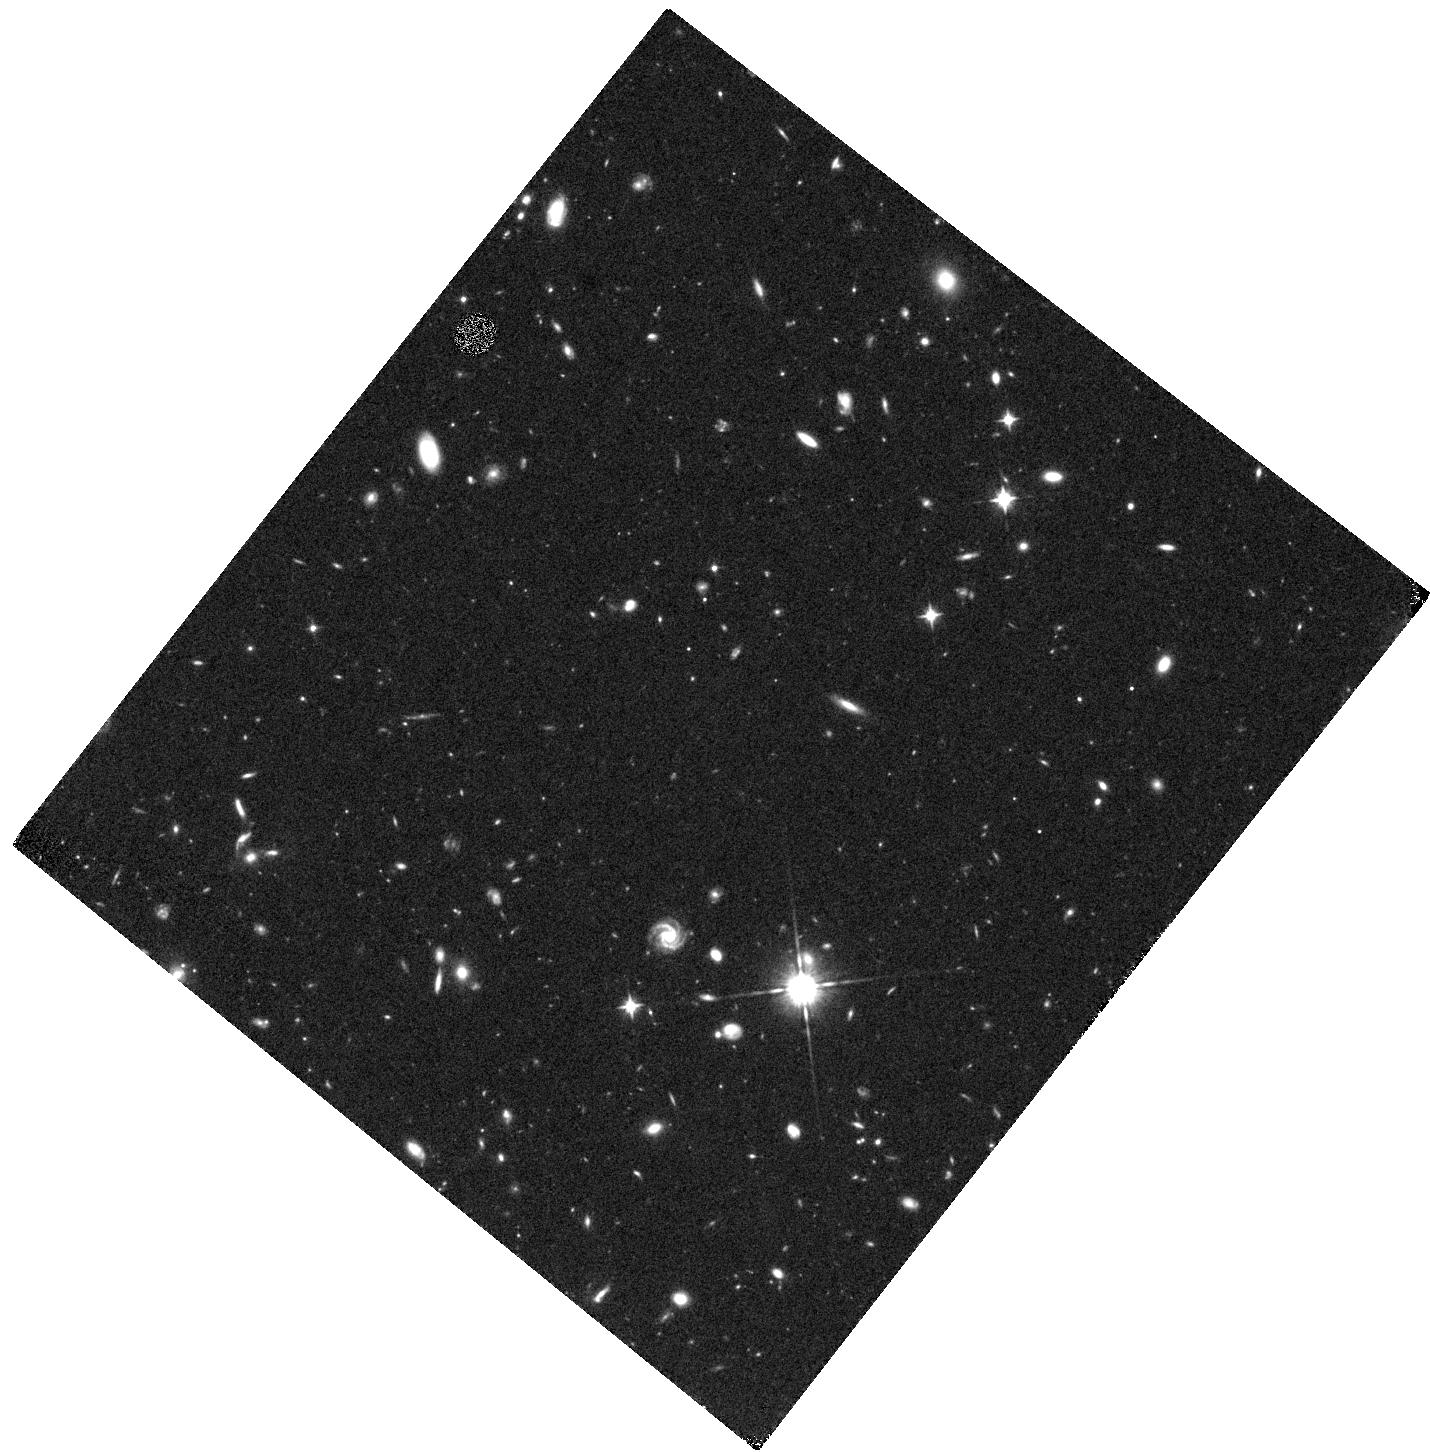
Target: UDS-603
Instrument: WFC3/IR
Filter: F105W
Exposure: 40 min
Observation ID: hst_15931_02_wfc3_ir_f105w_ie2h02

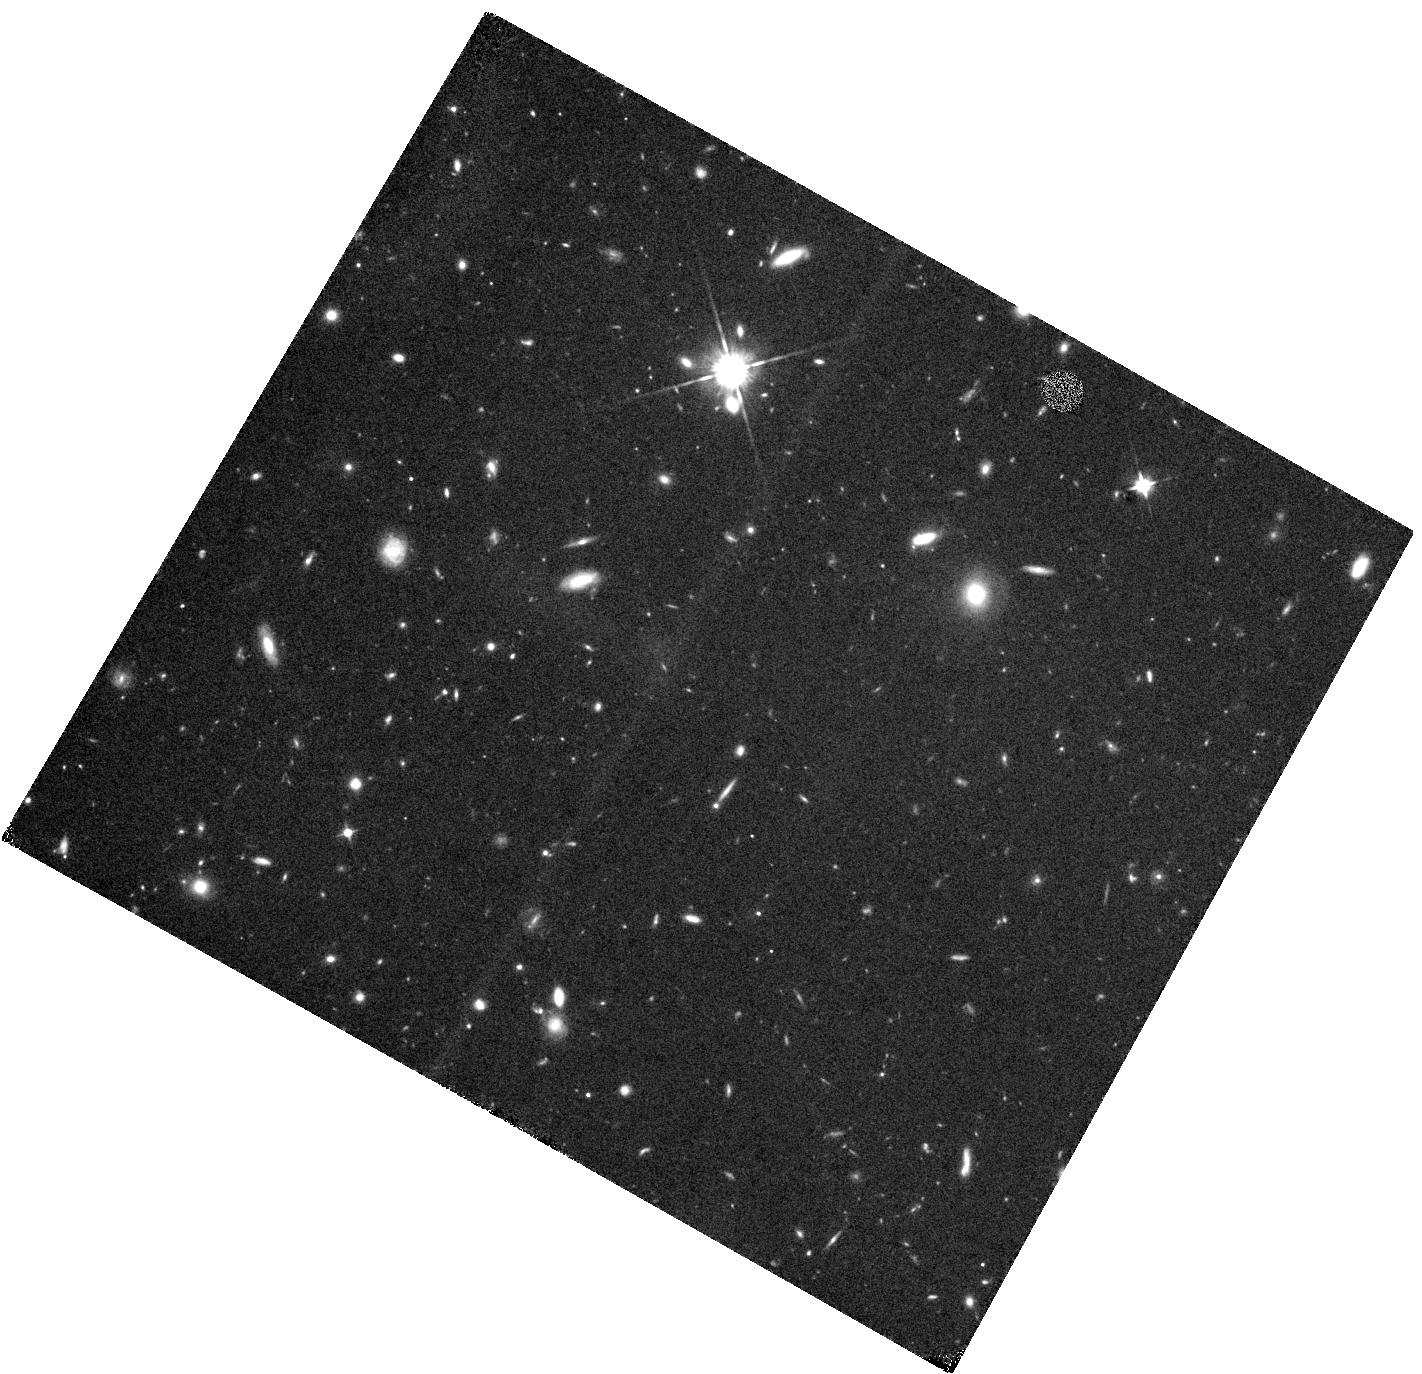
Target: UVISTA-1307
Instrument: WFC3/IR
Filter: F105W
Exposure: 40 min
Observation ID: hst_15931_01_wfc3_ir_f105w_ie2h01

Do ultra-luminous star-forming galaxies exist at z ~ 9? (PI: Bowler, Rebecca A A)

The study of the most luminous star-forming galaxies at z > 7 has the potential to reveal key properties of reionization, as these sources likely occupy highly ionised regions within a predominantly neutral Universe. The number of bright sources however remains uncertain, due primarily to their rarity over the small area deep surveys typically used to detect them. We have expanded the search for bright z ~ 9 Lyman-break galaxies using the full 2 deg2 of deep ground-based optical/NIR photometry in the COSMOS and UDS fields, resulting in the selection of two extremely luminous galaxy candidates with best-fitting photometric redshifts at z ~ 9 and mAB < 24.5. Despite being the most robust z > 8 objects in our full SED fitting analysis, unfortunately current and future ground-based Y-band data in these two fields is insufficient to exclude the possibility that these objects are galactic brown dwarf interlopers. Due to the atmospheric transmission, the ground-based Y-bands peak too far to the blue, meaning the sharp expected Lyman-break cannot be confirmed. With a single orbit of HST/WFC3 imaging in the F105W (wide YJ) band it is possible to determine the high-redshift nature of these sources, as this filter efficiently targets below the expected Lyman-break where interloper objects will be detected. If confirmed, the existence of these ultra-luminous galaxies provides a clear challenge to current simulations. Furthermore, these galaxies will provide a unique insight into the EoR due to their accessibility for follow-up both with JWST and ALMA, where HST/WFC3 F105W data is essential for FIR line measurements that require precise photometric redshifts.